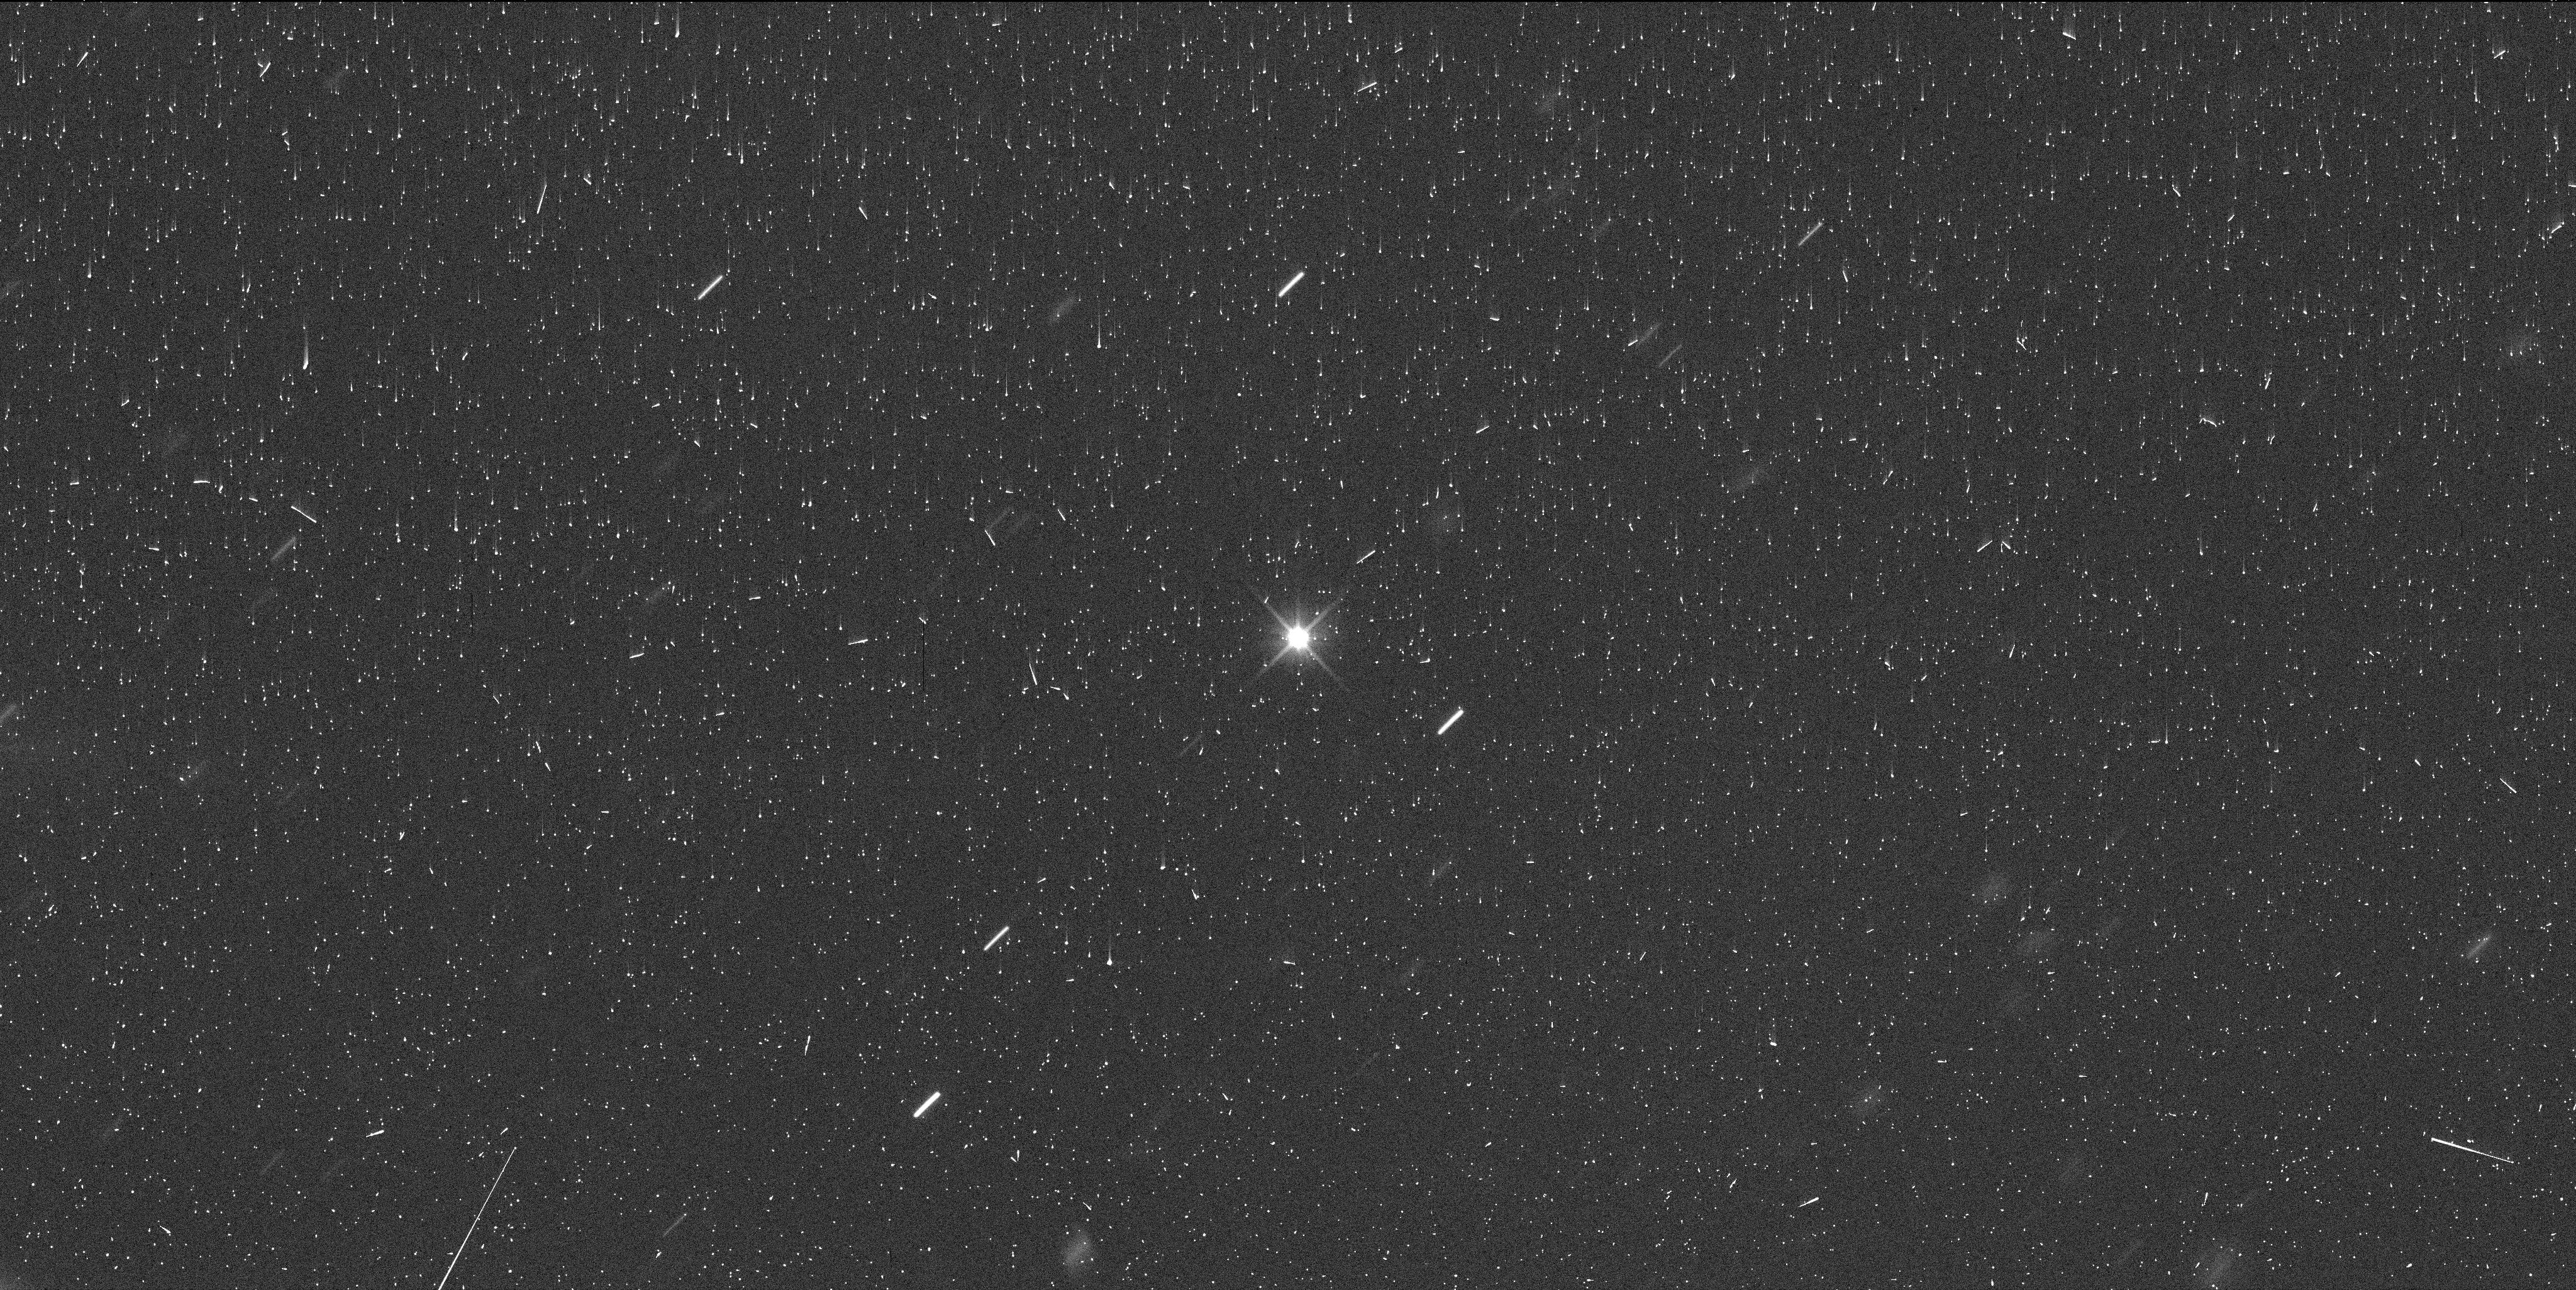
Target: EURYBATES
Instrument: WFC3/UVIS
Filter: F350LP
Exposure: 6 min
Observation ID: ieo001bvq

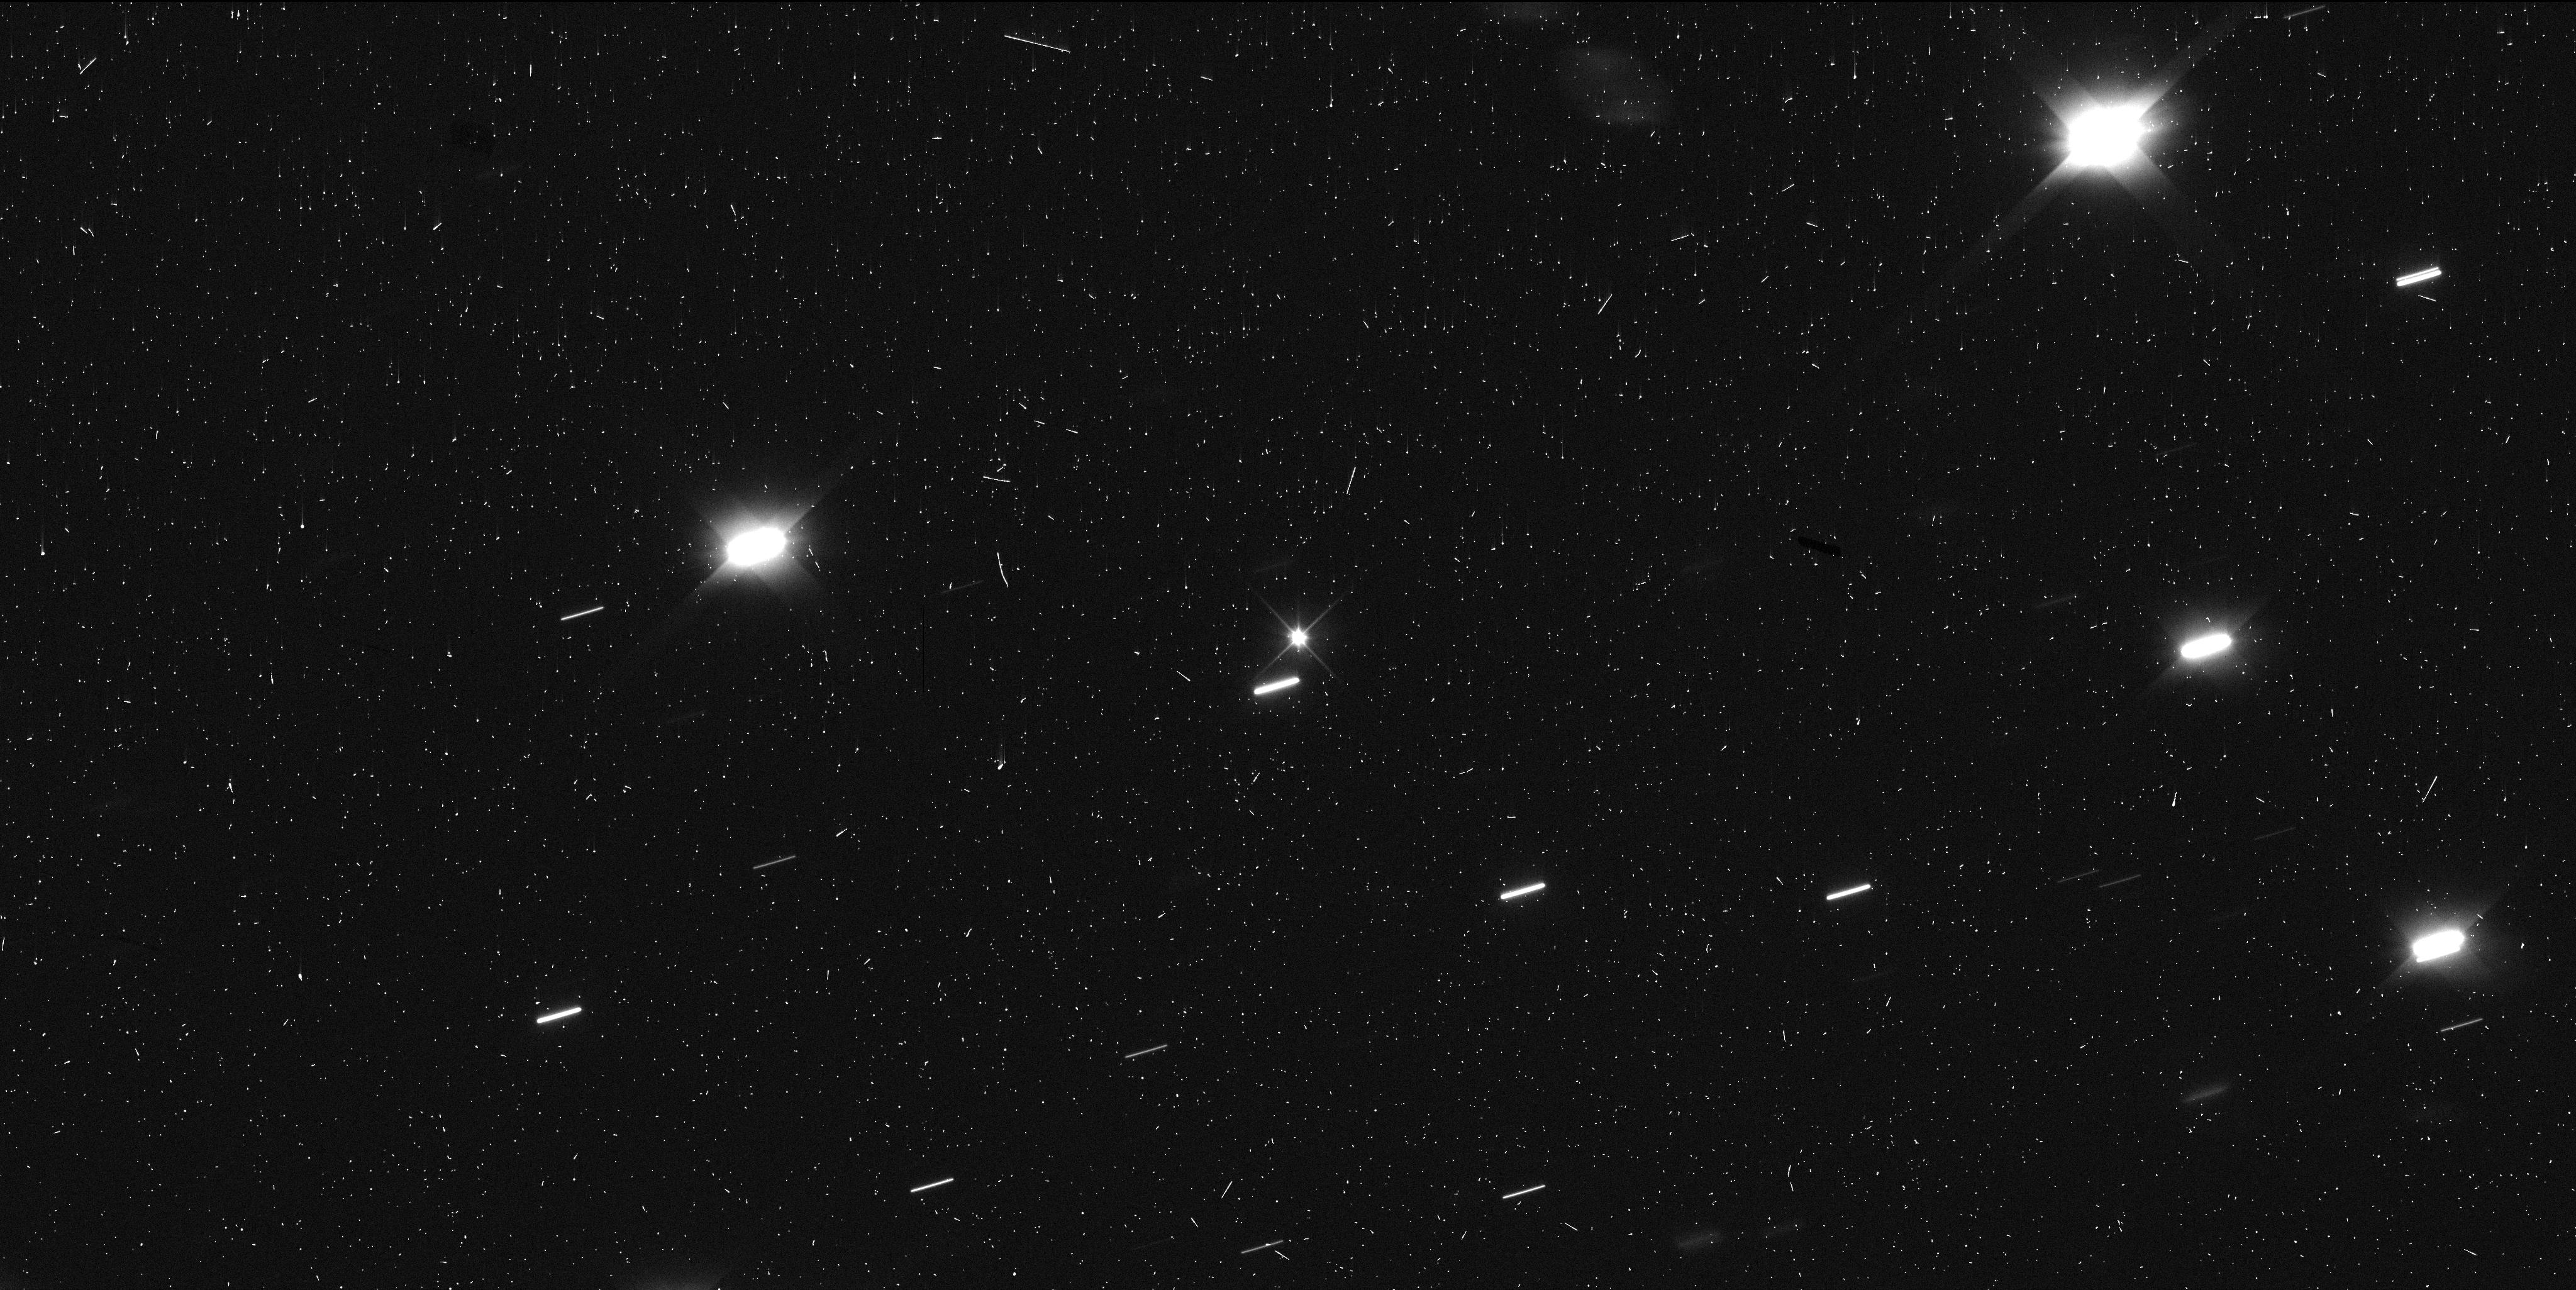
Target: EURYBATES
Instrument: WFC3/UVIS
Filter: F350LP
Exposure: 6 min
Observation ID: ieo002r8q

Constraining the Orbit of Eurybates Satellite, Queta (PI: Noll, Keith S.)

(3548) Eurybates will be the first Trojan asteroid to be explored in situ when the Lucy spacecraft flies by it in August 2027. The possibility of close-up study of Eurybates' satellite, Queta, offers a unique opportunity to test whether Eurybates' unusual properties are tied to its collisional history and, more broadly, how collisional evolution shapes small body populations. It is critical to reduce the orbital uncertainty and improve knowledge of the relative position of Queta as soon as possible to understand if there could be an impact to Lucy's encounter concept of operations and to optimize planning for the best angular resolution and lighting conditions in the brief window when observations can be made. By establishing a tighter constraint on the current orbit, it will be possible to accelerate searches for non-Keplerian motion should there be an additional satellite or satellites interior to Queta (as are commonly found in other collisional-family satellite systems). Additionally, we will use astrometric information from trailed stars in the full UVIS aperture to improve predictions for future stellar occultations. HST is required because Queta is 8.7 magnitudes fainter than Eurybates and will be observed at a separation of 0.5 arcsec - an observational regime that is unique to Hubble.